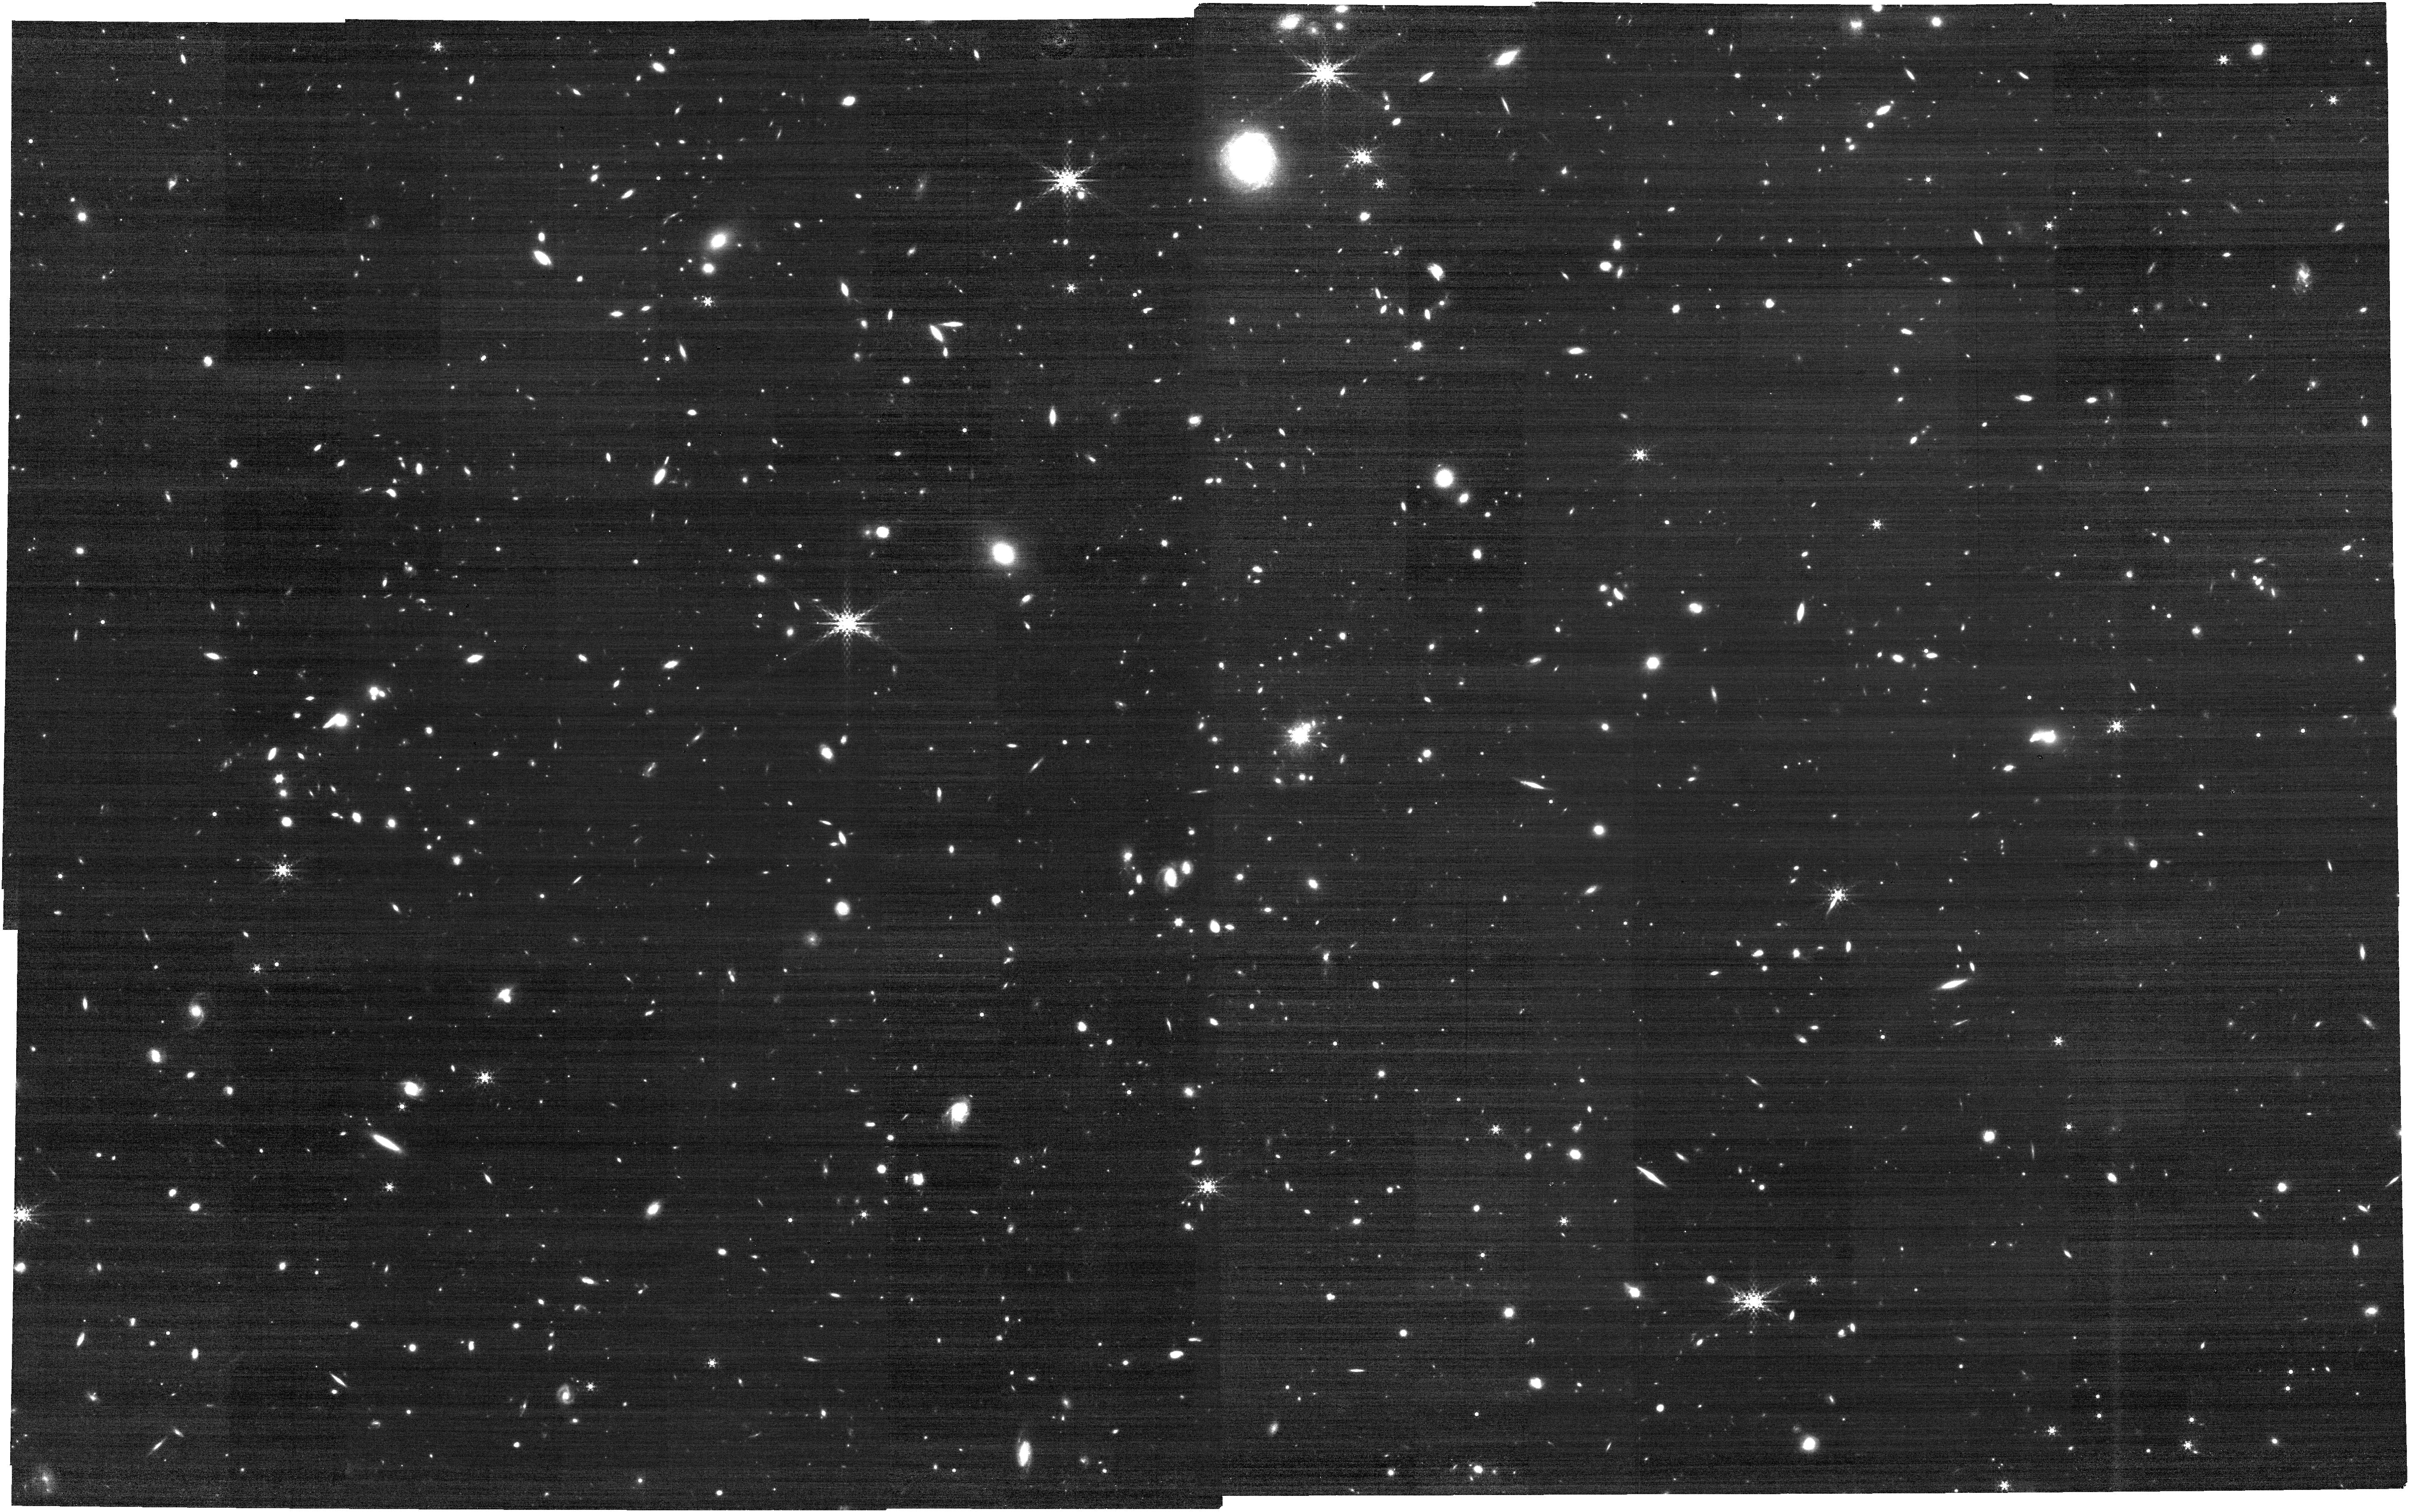
Target: SPIDERWEB
Instrument: NIRCAM
Filter: F410M
Exposure: 21 min
Observation ID: jw01572-o001_t001_nircam_clear-f410m

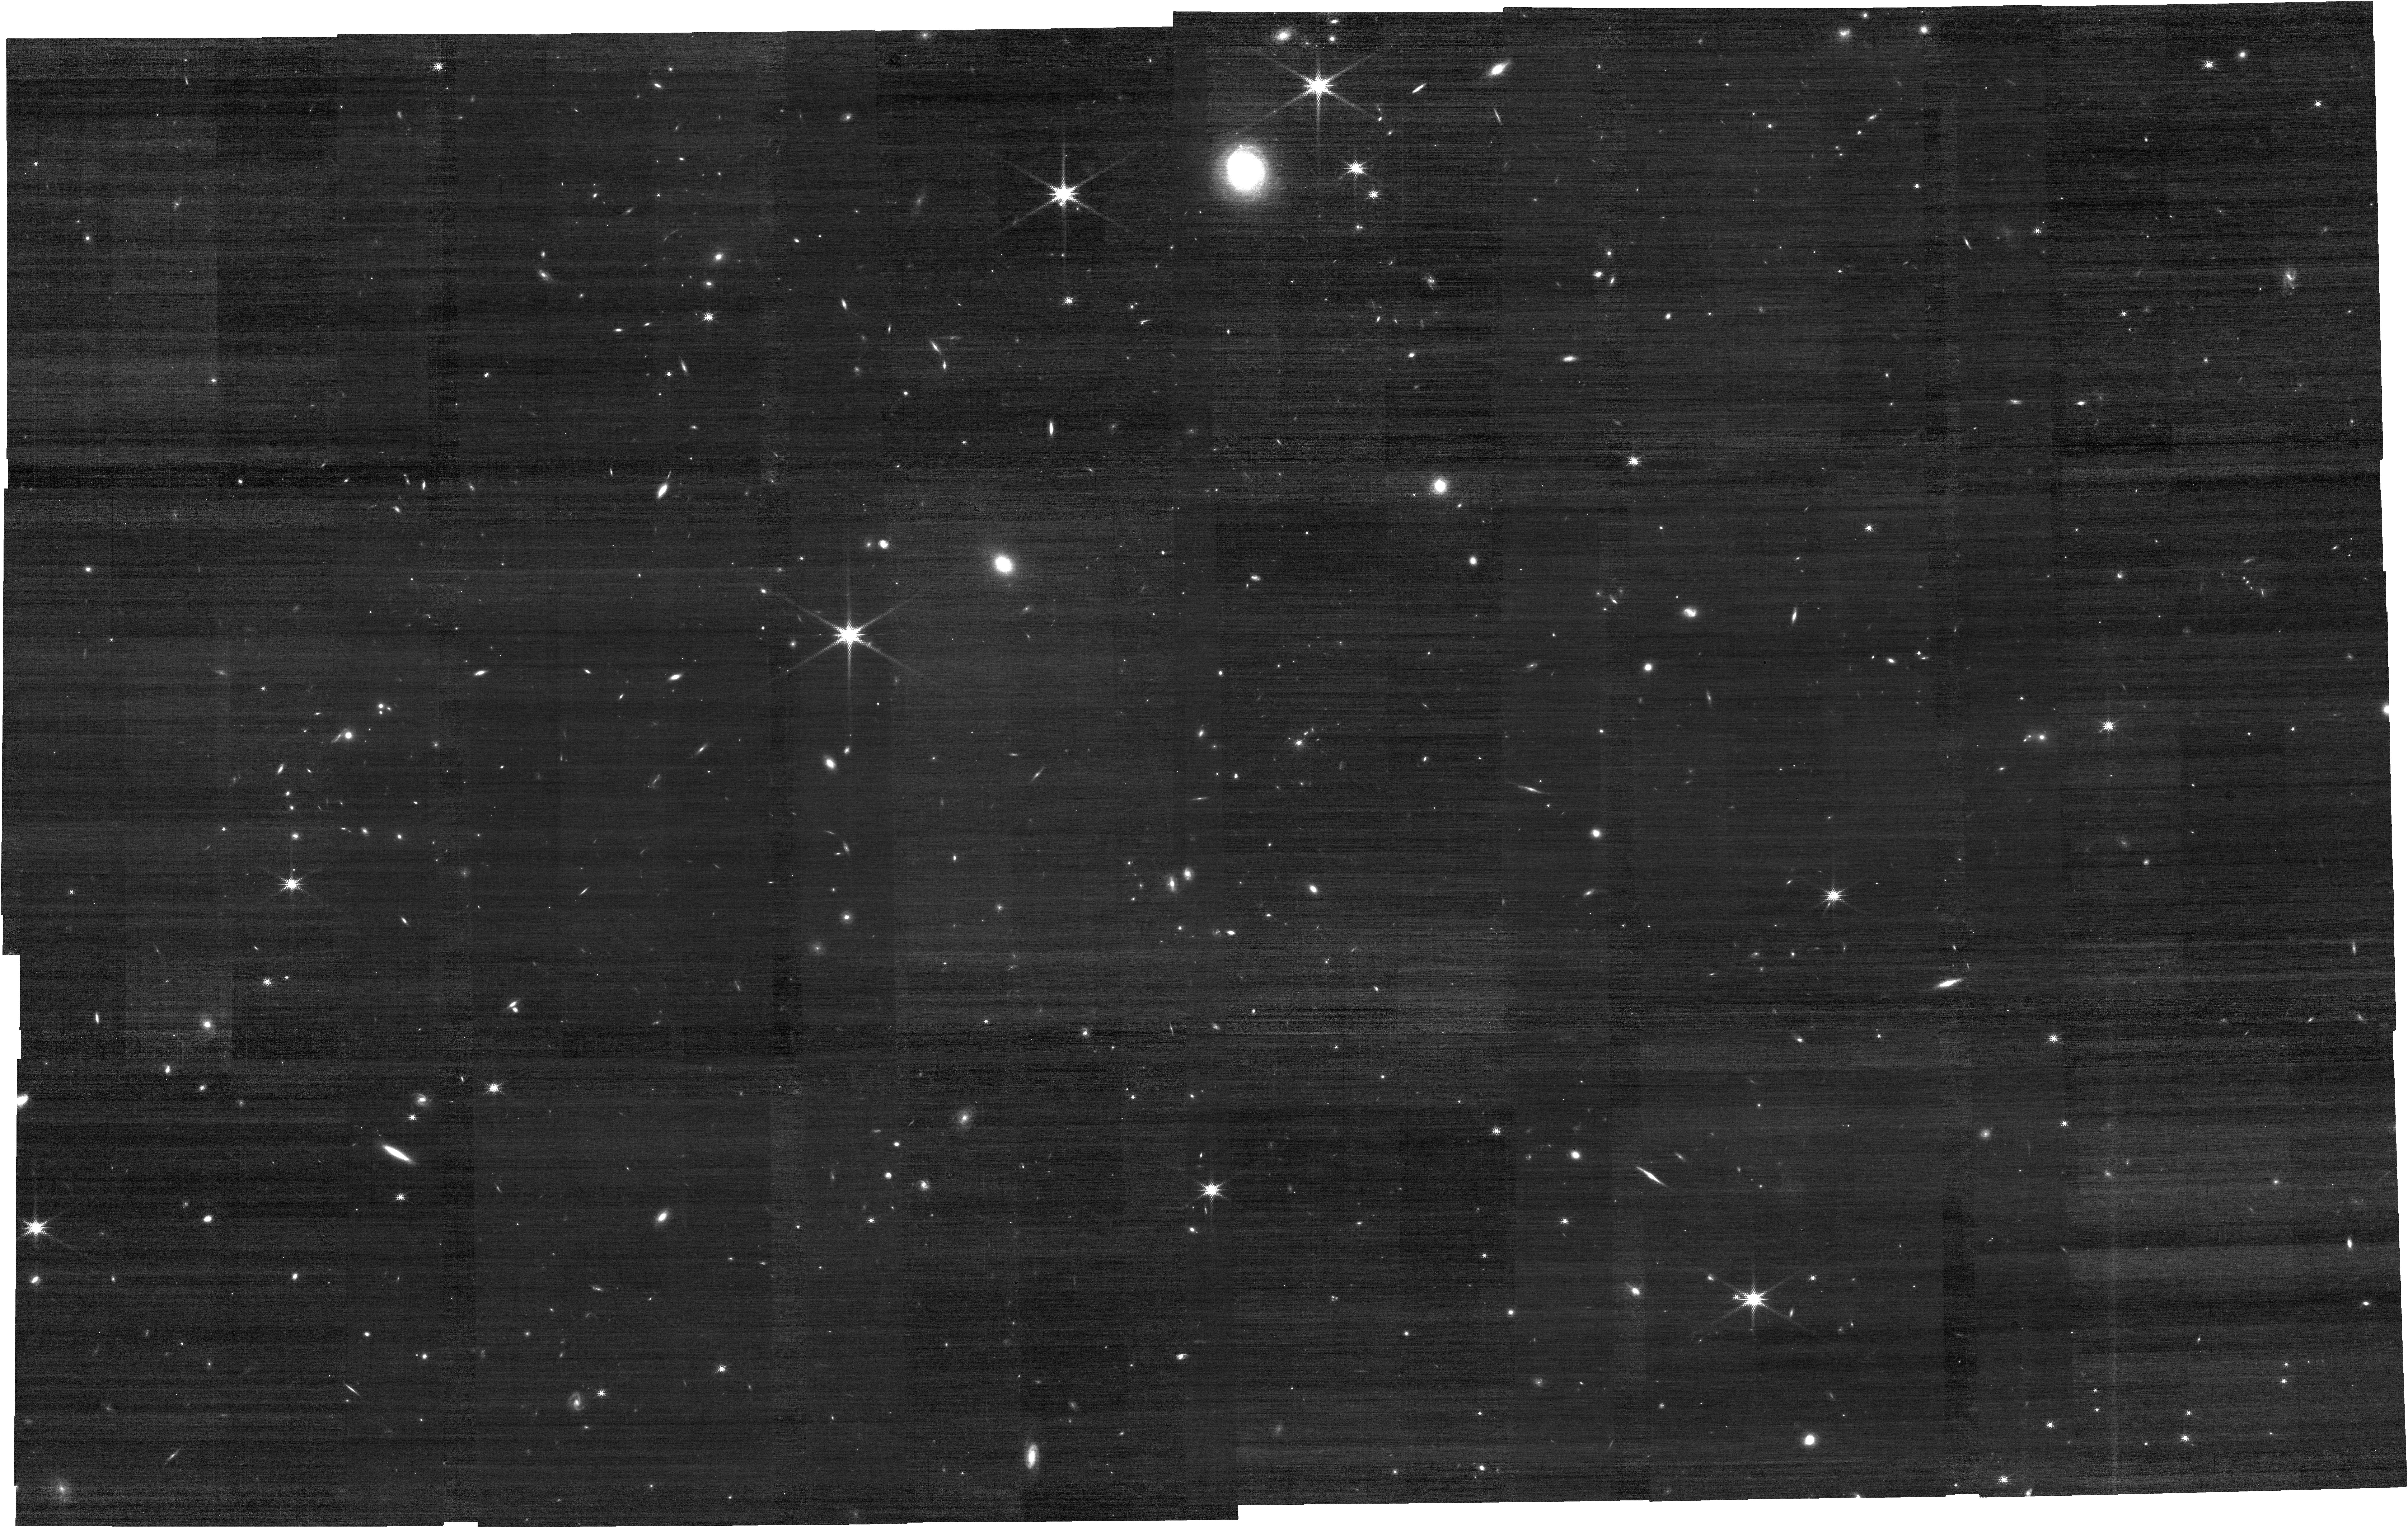
Target: SPIDERWEB
Instrument: NIRCAM
Filter: F182M
Exposure: 21 min
Observation ID: jw01572-o001_t001_nircam_clear-f182m

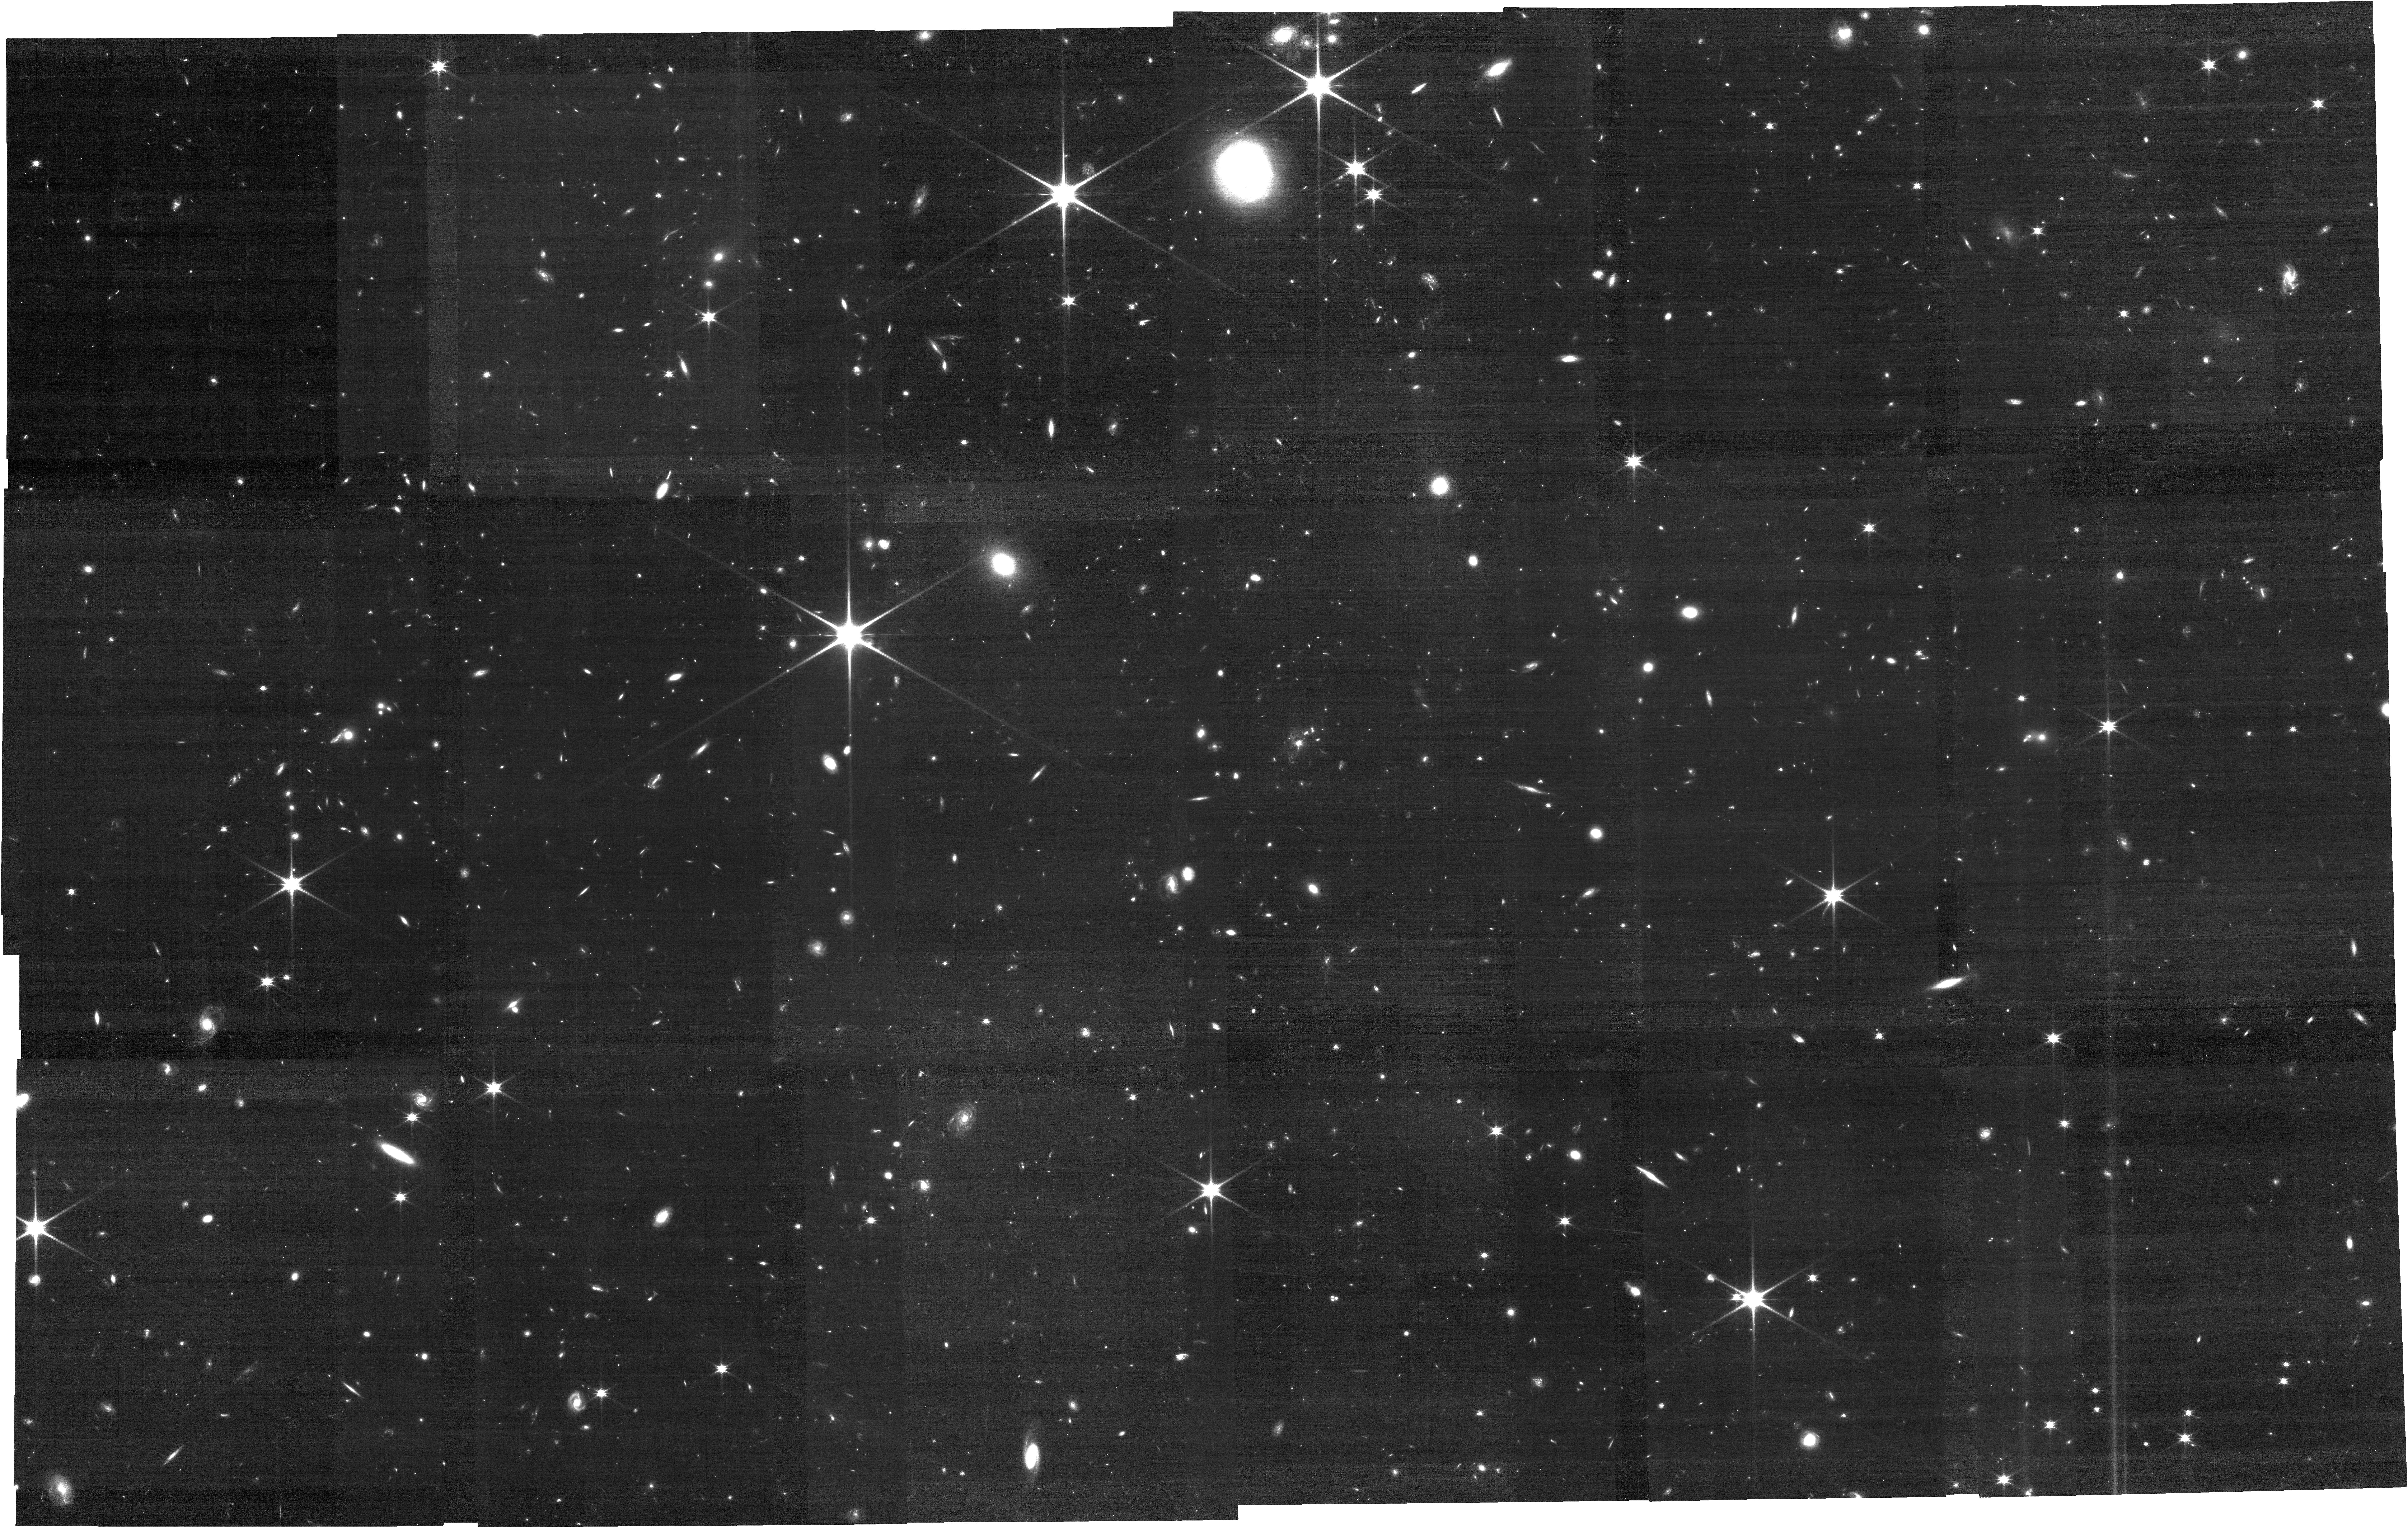
Target: SPIDERWEB
Instrument: NIRCAM
Filter: F115W
Exposure: 1 h
Observation ID: jw01572-o001_t001_nircam_clear-f115w

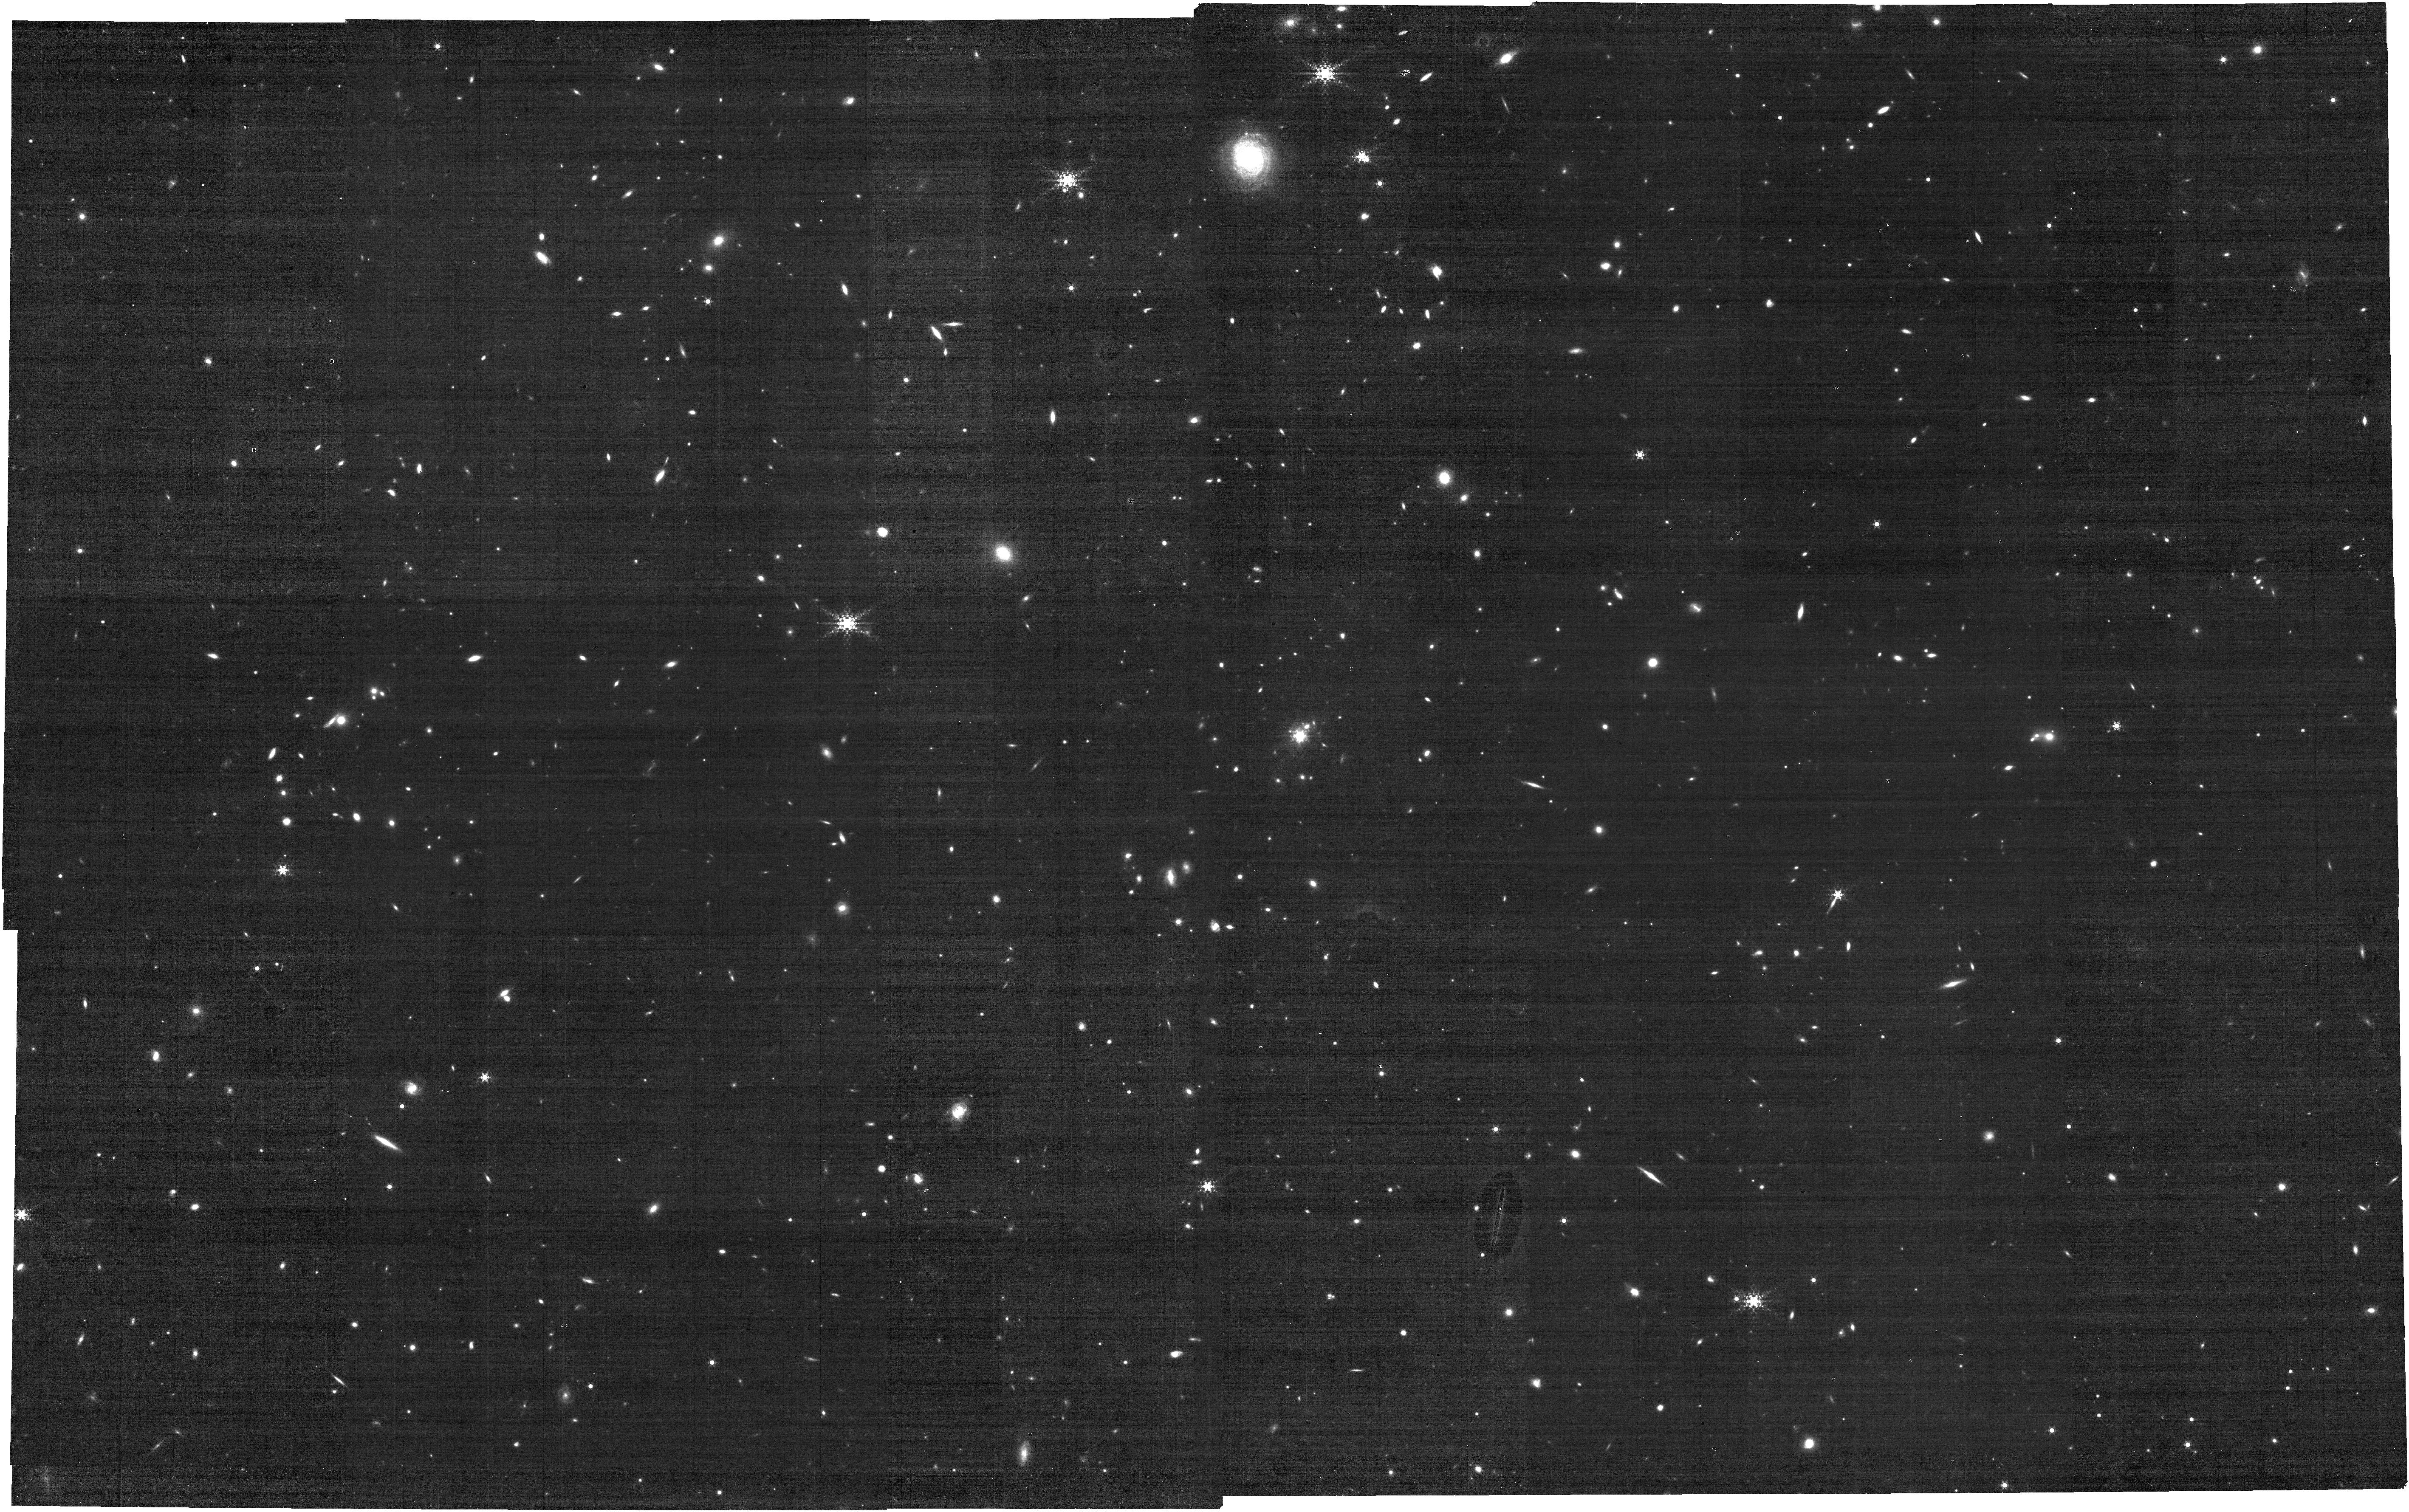
Target: SPIDERWEB
Instrument: NIRCAM
Filter: F444W+F405N
Exposure: 1 h
Observation ID: jw01572-o001_t001_nircam_f405n-f444w

Mapping, resolving and penetrating into the dusty Spiderweb protocluster with unqiue Pa-beta imaging (PI: Dannerbauer, Helmut)

We propose to conduct a unique and very efficient Pa-beta imaging (1.4hrs science time!) of the best-studied galaxy cluster in formation, called "Spiderweb" protocluster, at z=2.16, with the NIRCam F405N filter. Our primary goal is to map the entire star formation activities across this starbursting protocluster, and within individual galaxies therein, by spatially resolving the dust-enshrouded star forming regions. We will unveil all the star forming activities down to a SFR of 3.5 solar masses per year, free from dust extinction, making a complete census of the protocluster (core). By mapping the SFR(Pa-beta)/SFR(UV) ratio within the galaxies in combination with the existing HST/ACS data, we will pinpoint the locations of dusty star-forming regions within the young cluster galaxies, - for a subset of members even matching at a similar spatial resolution of 1kpc ALMA dust continuum imaging. Taking advantage of the multi-wavelength, ancillary data available for the target field, we will calibrate the different star-formation indicators such as H-alpha, Pa-beta, dust continuum and rest-UV to NIR SEDs and we will determine the star-formation mode of each member galaxy. Simultaneously for free, we will observe with F115W (rest-U) and F182M (rest-V) at the SW channel of NIRCam, to map the distribution of quiescent and star-forming regions (and stellar mass surface density) for >100 known cluster members (out of which 61 are z-spec confirmed). The proposed Pa-beta imaging - as this line falls luckily in F405N - is the most powerful, unbiased approach to reveal the complete picture of the stellar mass assembly process in this young protocluster environment at cosmic noon.